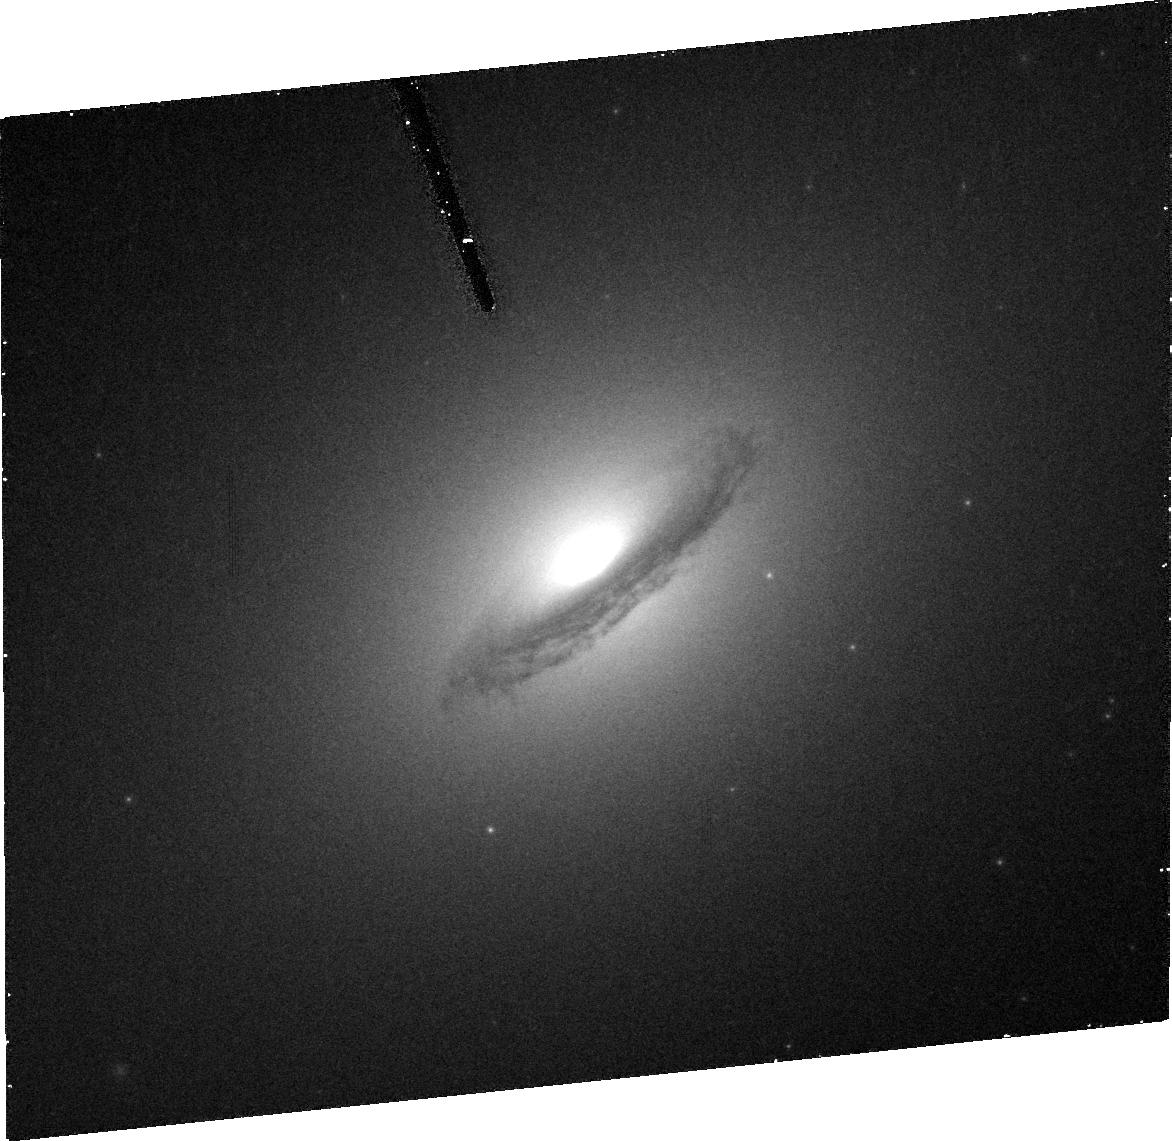
Target: NGC1380
Instrument: ACS/HRC
Filter: FR656N
Exposure: 30 min
Observation ID: j8yu10030

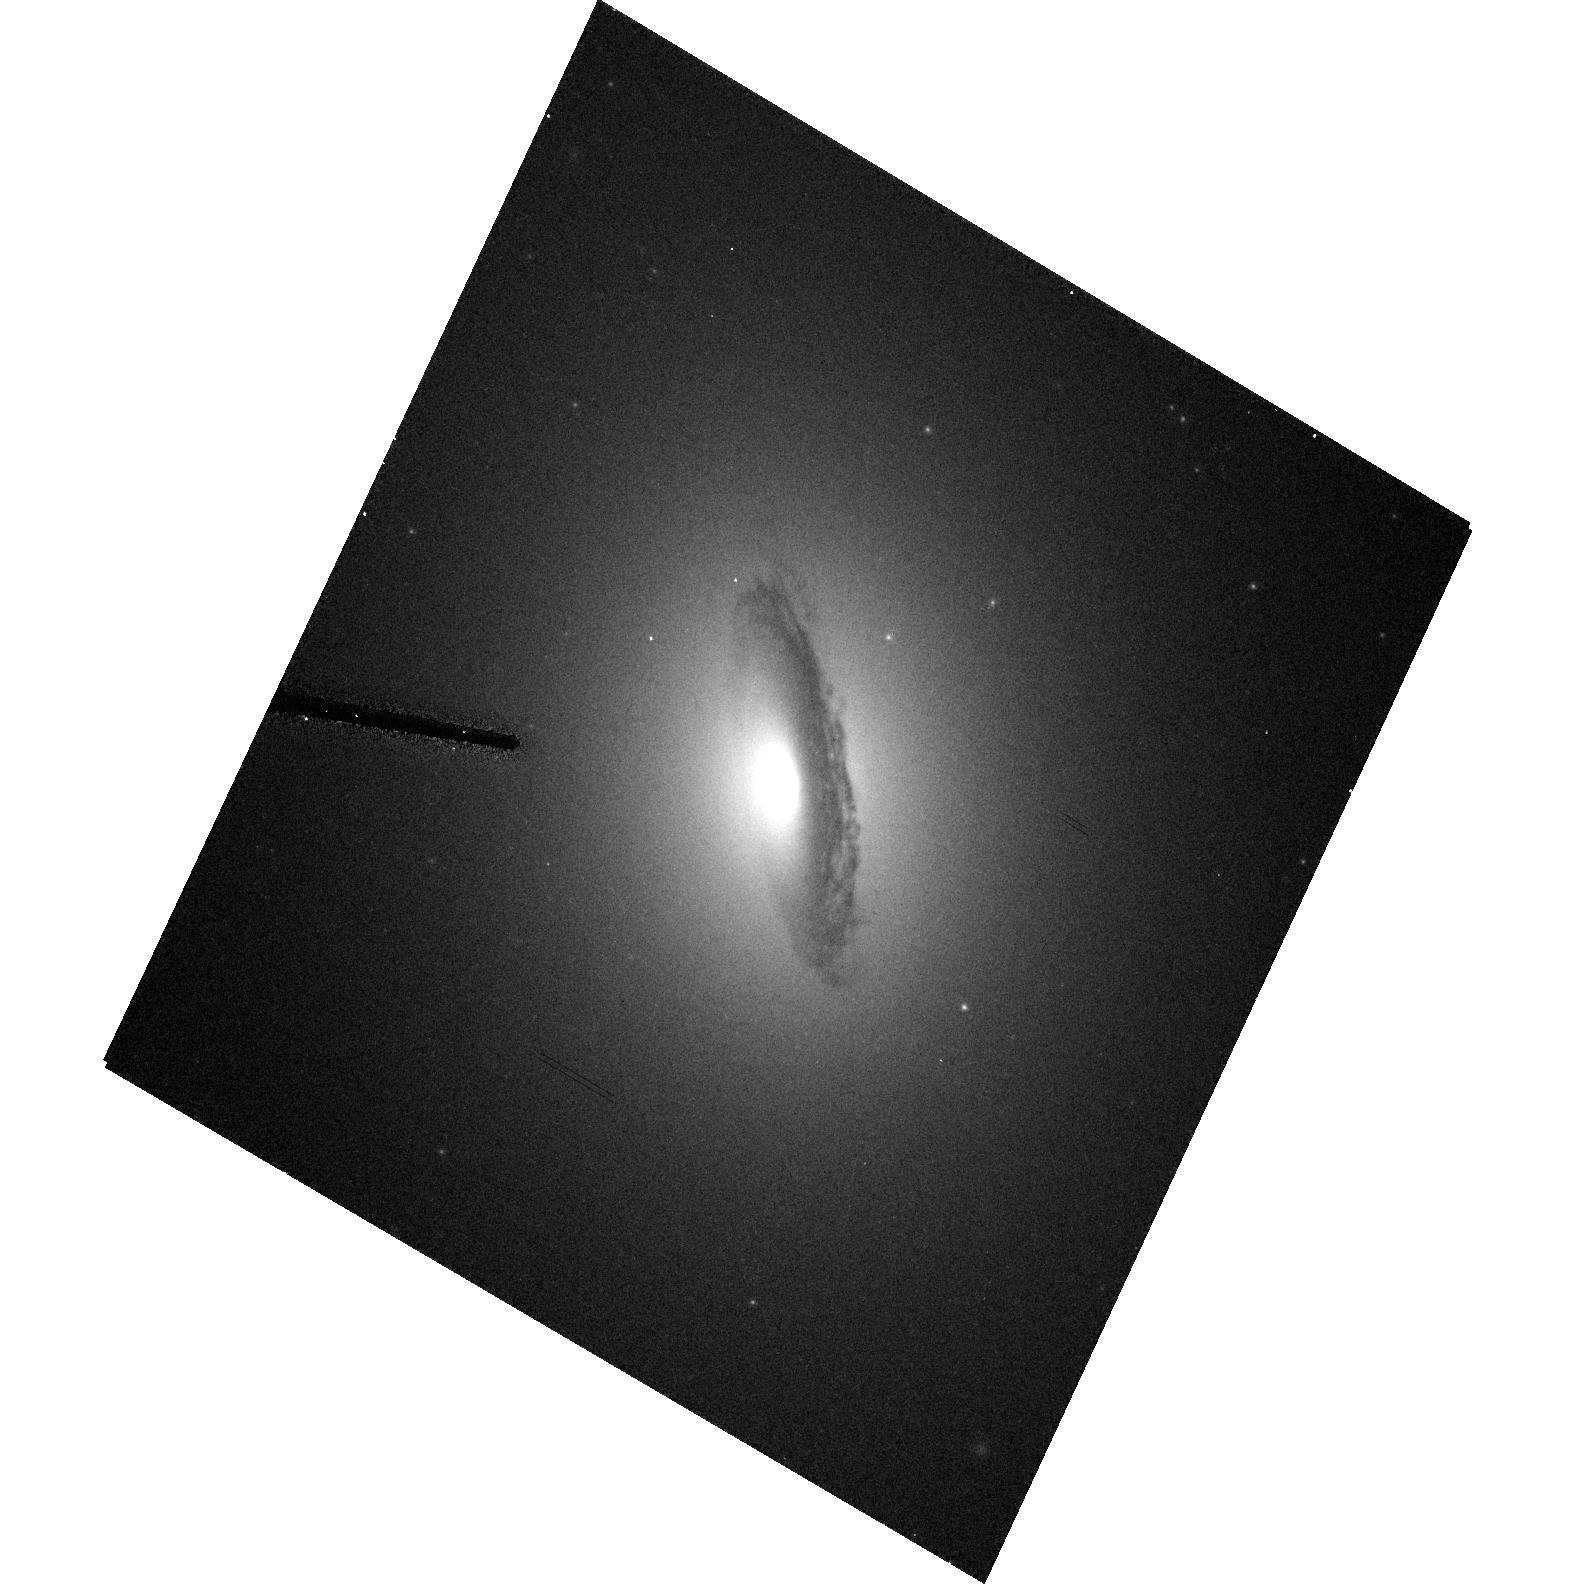
Target: NGC1380
Instrument: ACS/HRC
Filter: F555W
Exposure: 3 min
Observation ID: hst_10240_10_acs_hrc_f555w_j8yu10

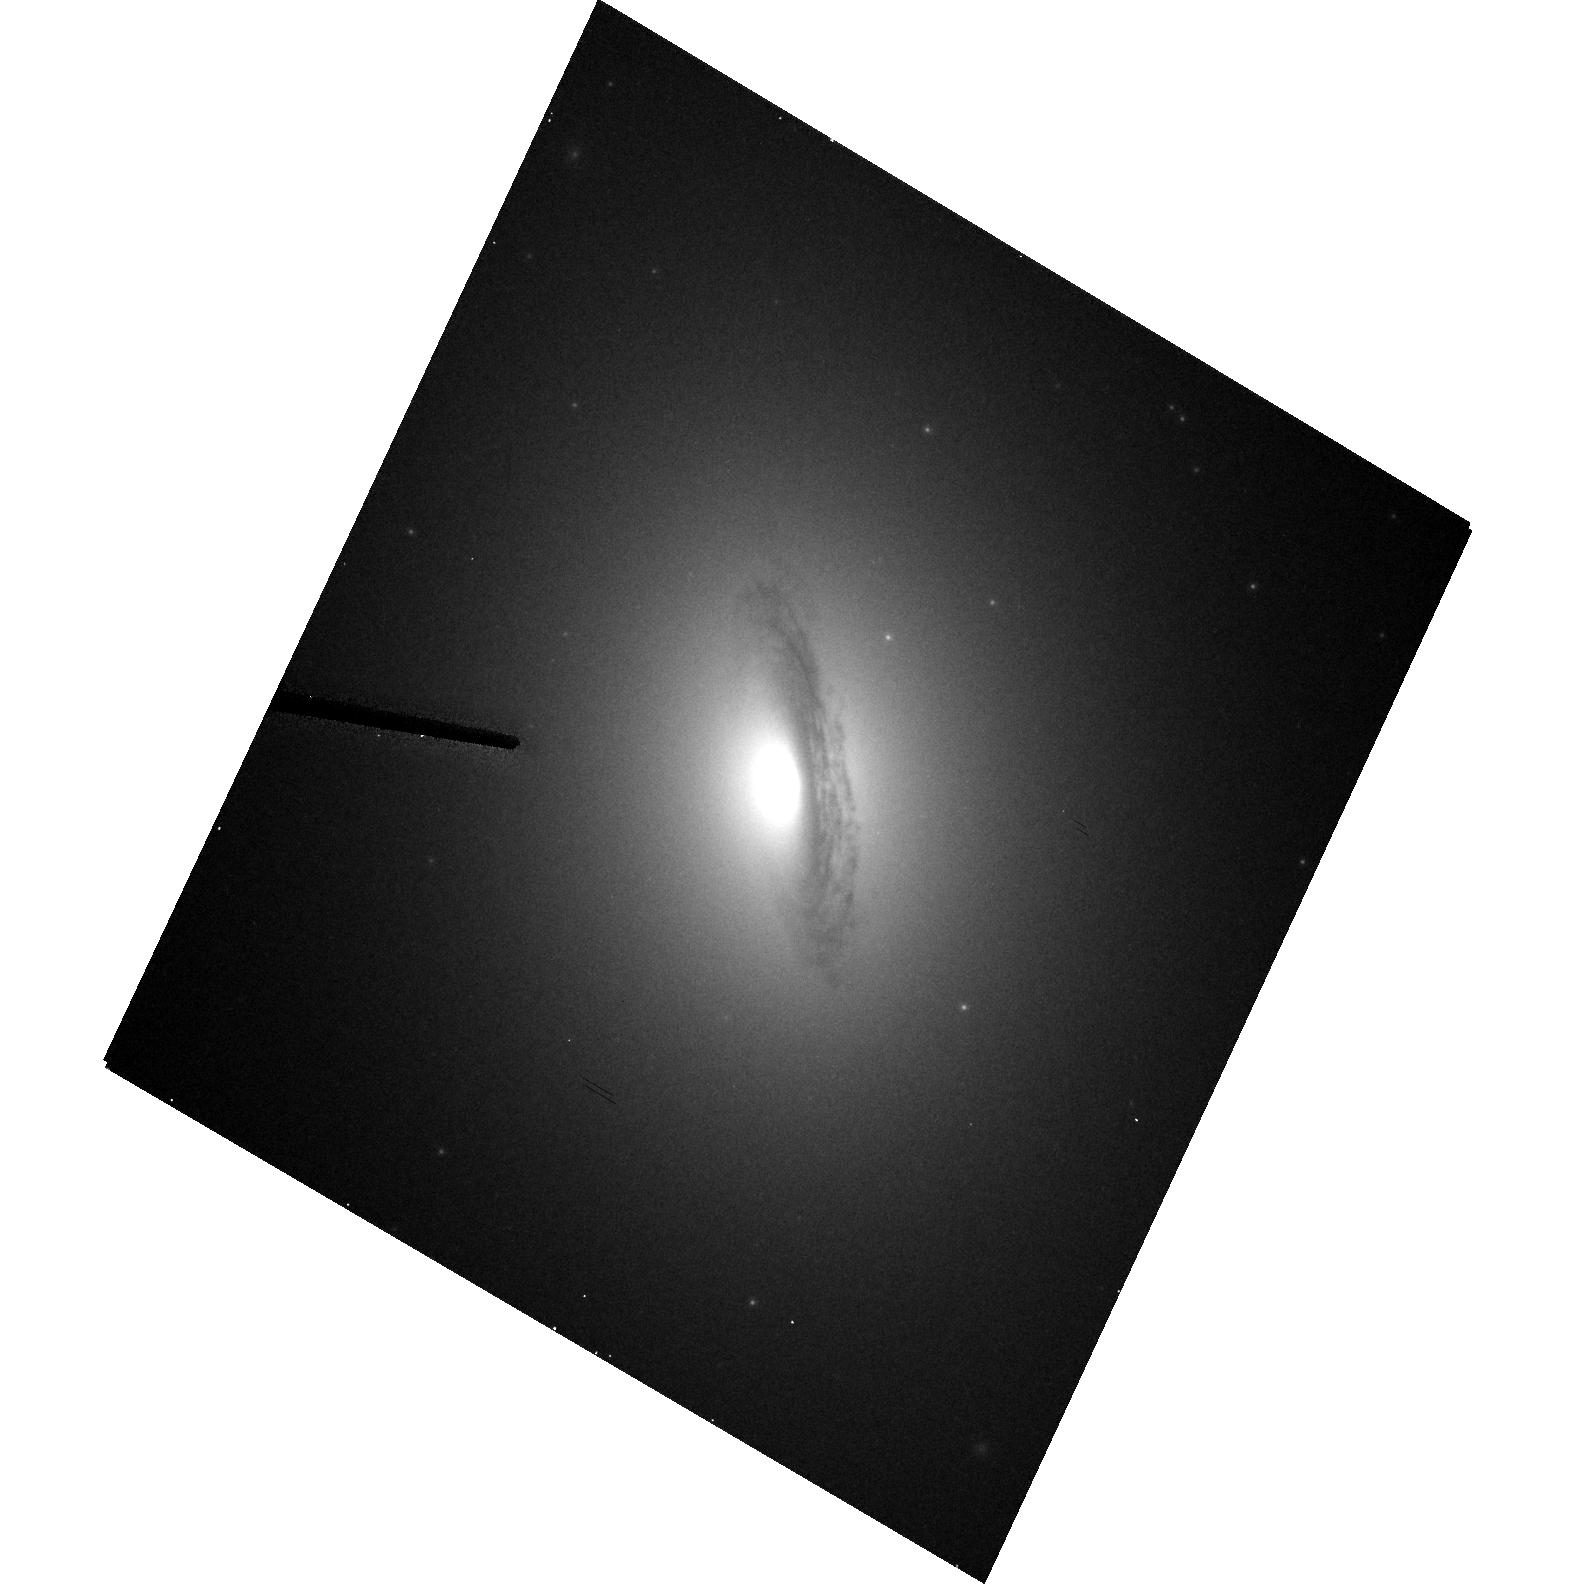
Target: NGC1380
Instrument: ACS/HRC
Filter: F814W
Exposure: 3 min
Observation ID: hst_10240_10_acs_hrc_f814w_j8yu10

Stars versus Gas: A Direct Comparison of Black Hole Mass Measurement Techniques (PI: Barth, Aaron J.)

Hundreds of orbits of HST time have been devoted to measurements of the masses of black holes in the centers of nearby galaxies, using the kinematics of either stars or ionized gas disks. Gas-dynamical measurements are far simpler in terms of observations and analysis, but are subject to systematic uncertainties since the gas disks may not be rotating at the local circular velocity. Cross-checks between the two methods are critically important, but to date there has not been any direct test of the two methods to determine whether they would give consistent results for the same galaxy. We propose to compare stellar-dynamical and gas-dynamical measurements of the black hole masses in two S0 galaxies, NGC 3245 and NGC 1380, that we have selected as excellent candidates for both techniques. This direct comparison will help to clarify the amount of intrinsic scatter in the black hole mass vs. stellar velocity dispersion correlation and improve our understanding of local black hole demographics. For NGC 3245 we have already performed the gas-dynamical measurement.